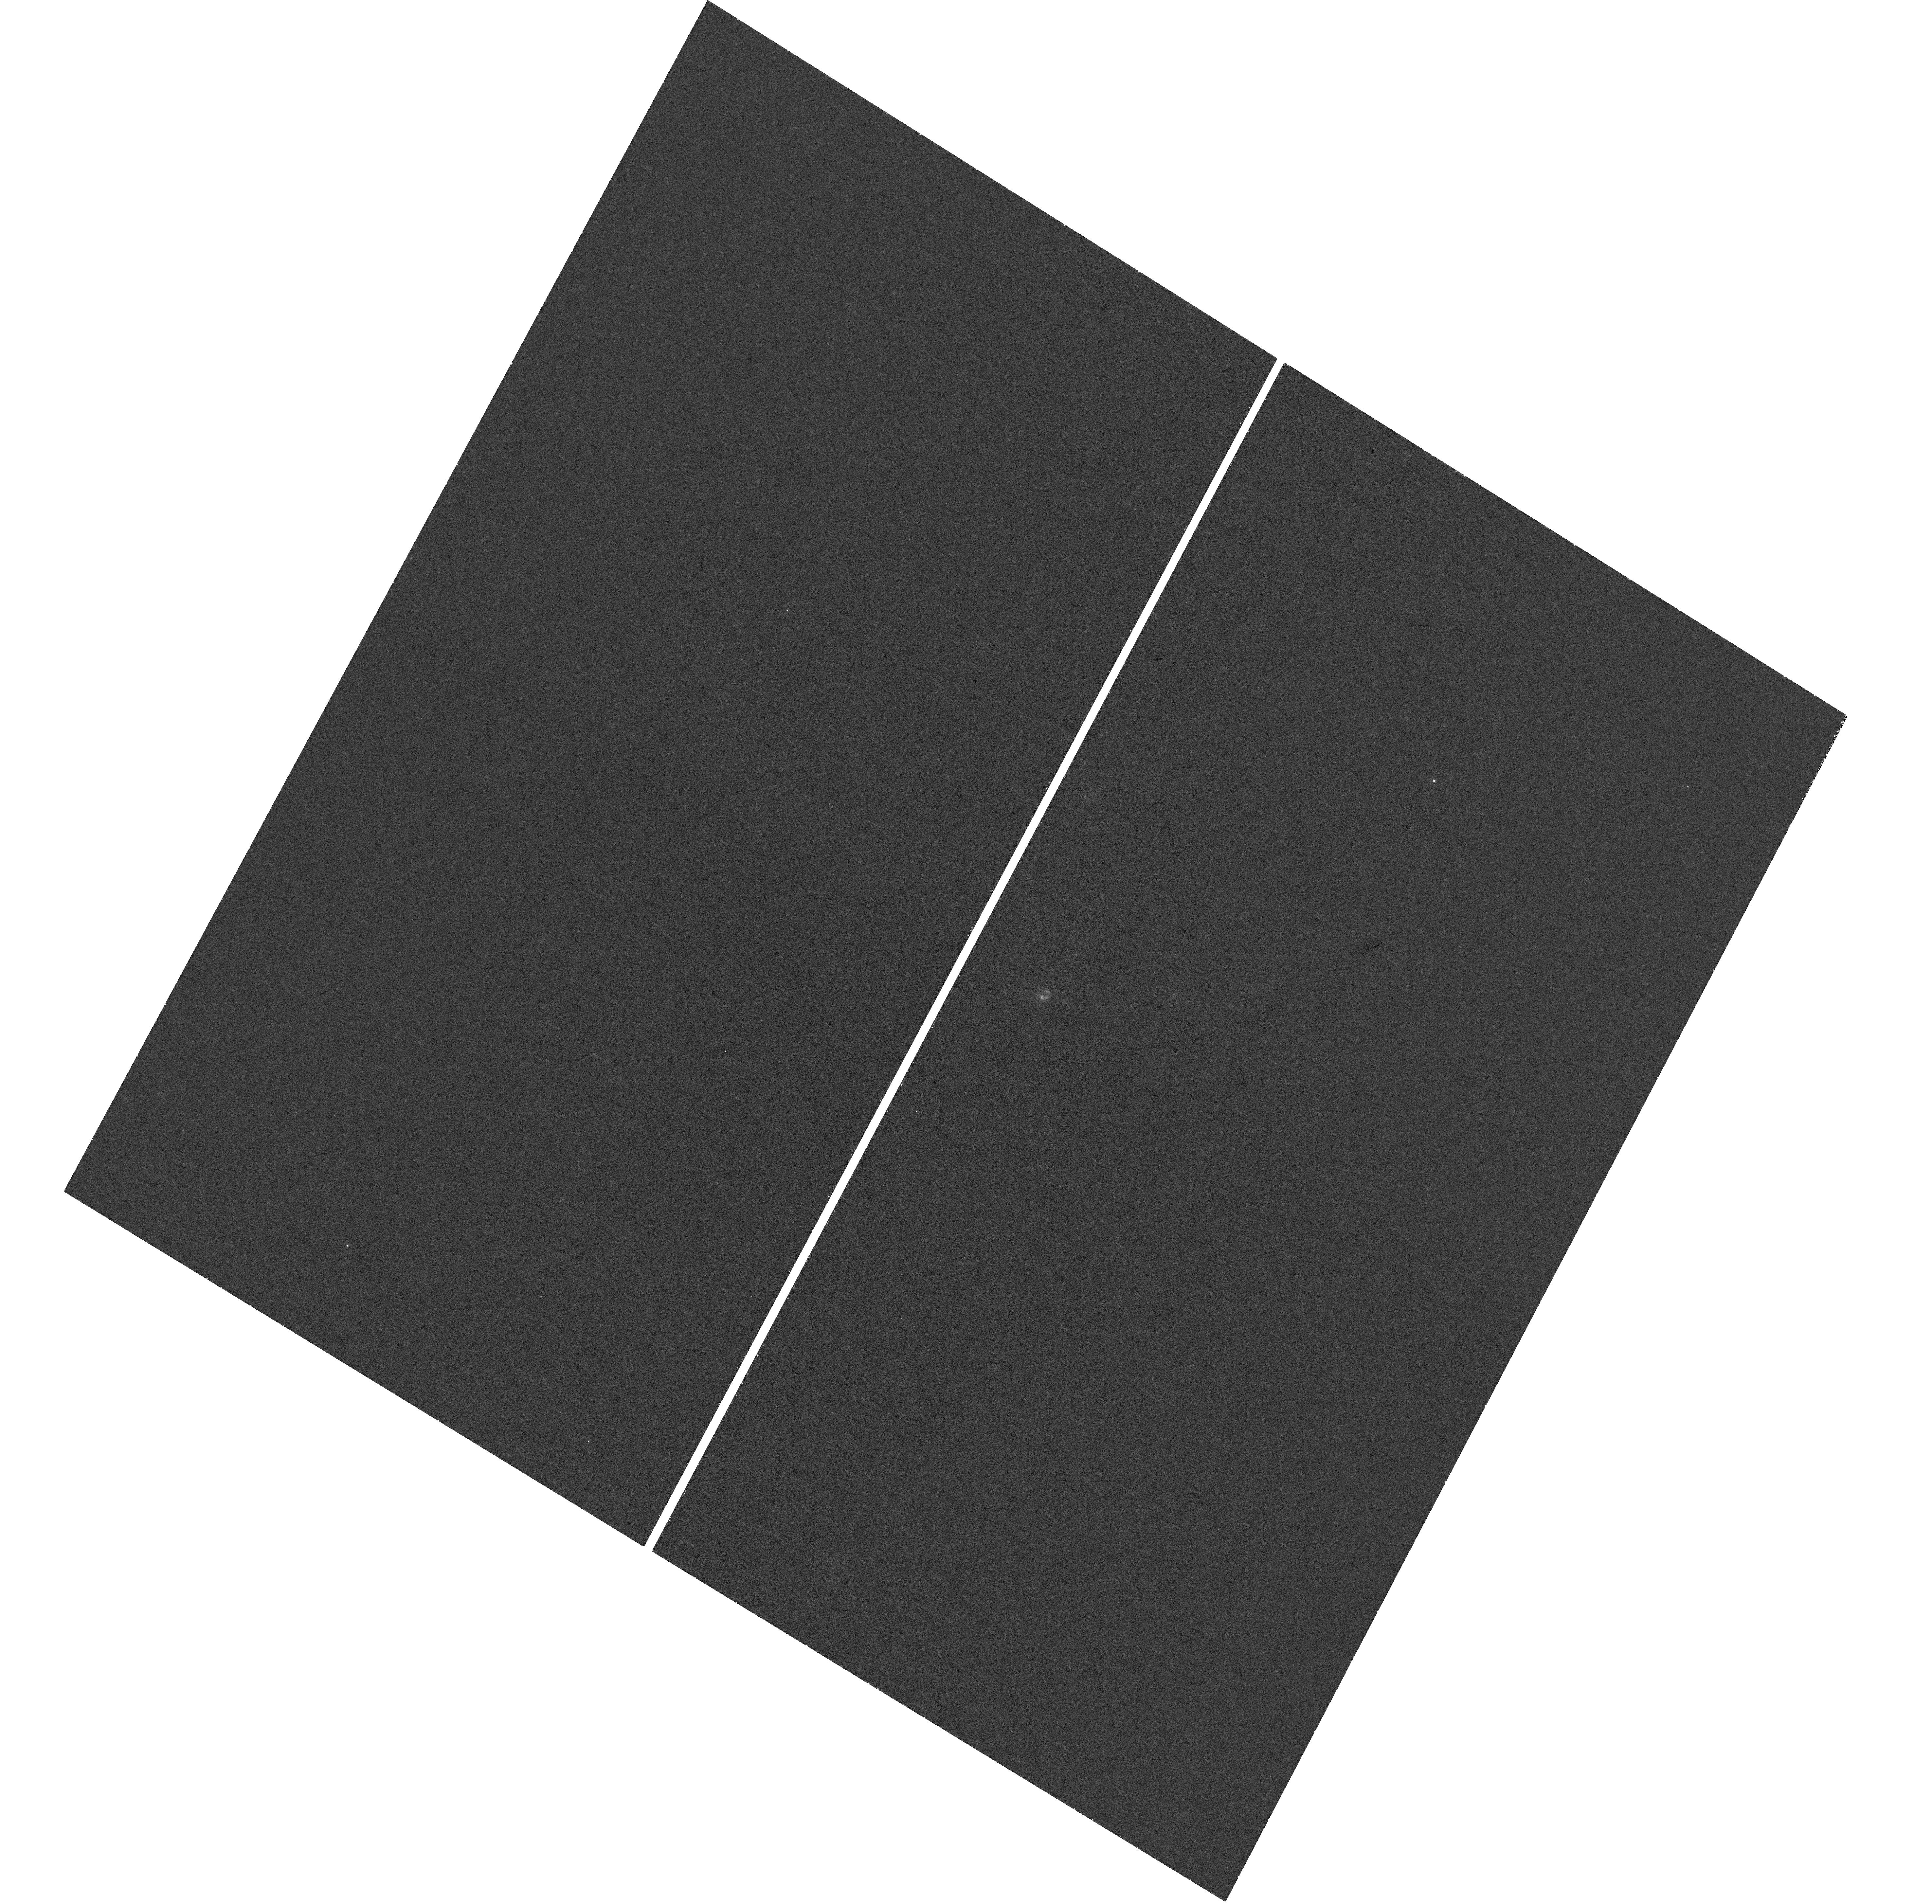
Target: GALEX-J115747.0+583503. Instrument: WFC3/UVIS. Filter: F280N. Exposure: 44 min. Observation ID: hst_15340_03_wfc3_uvis_f280n_idns03

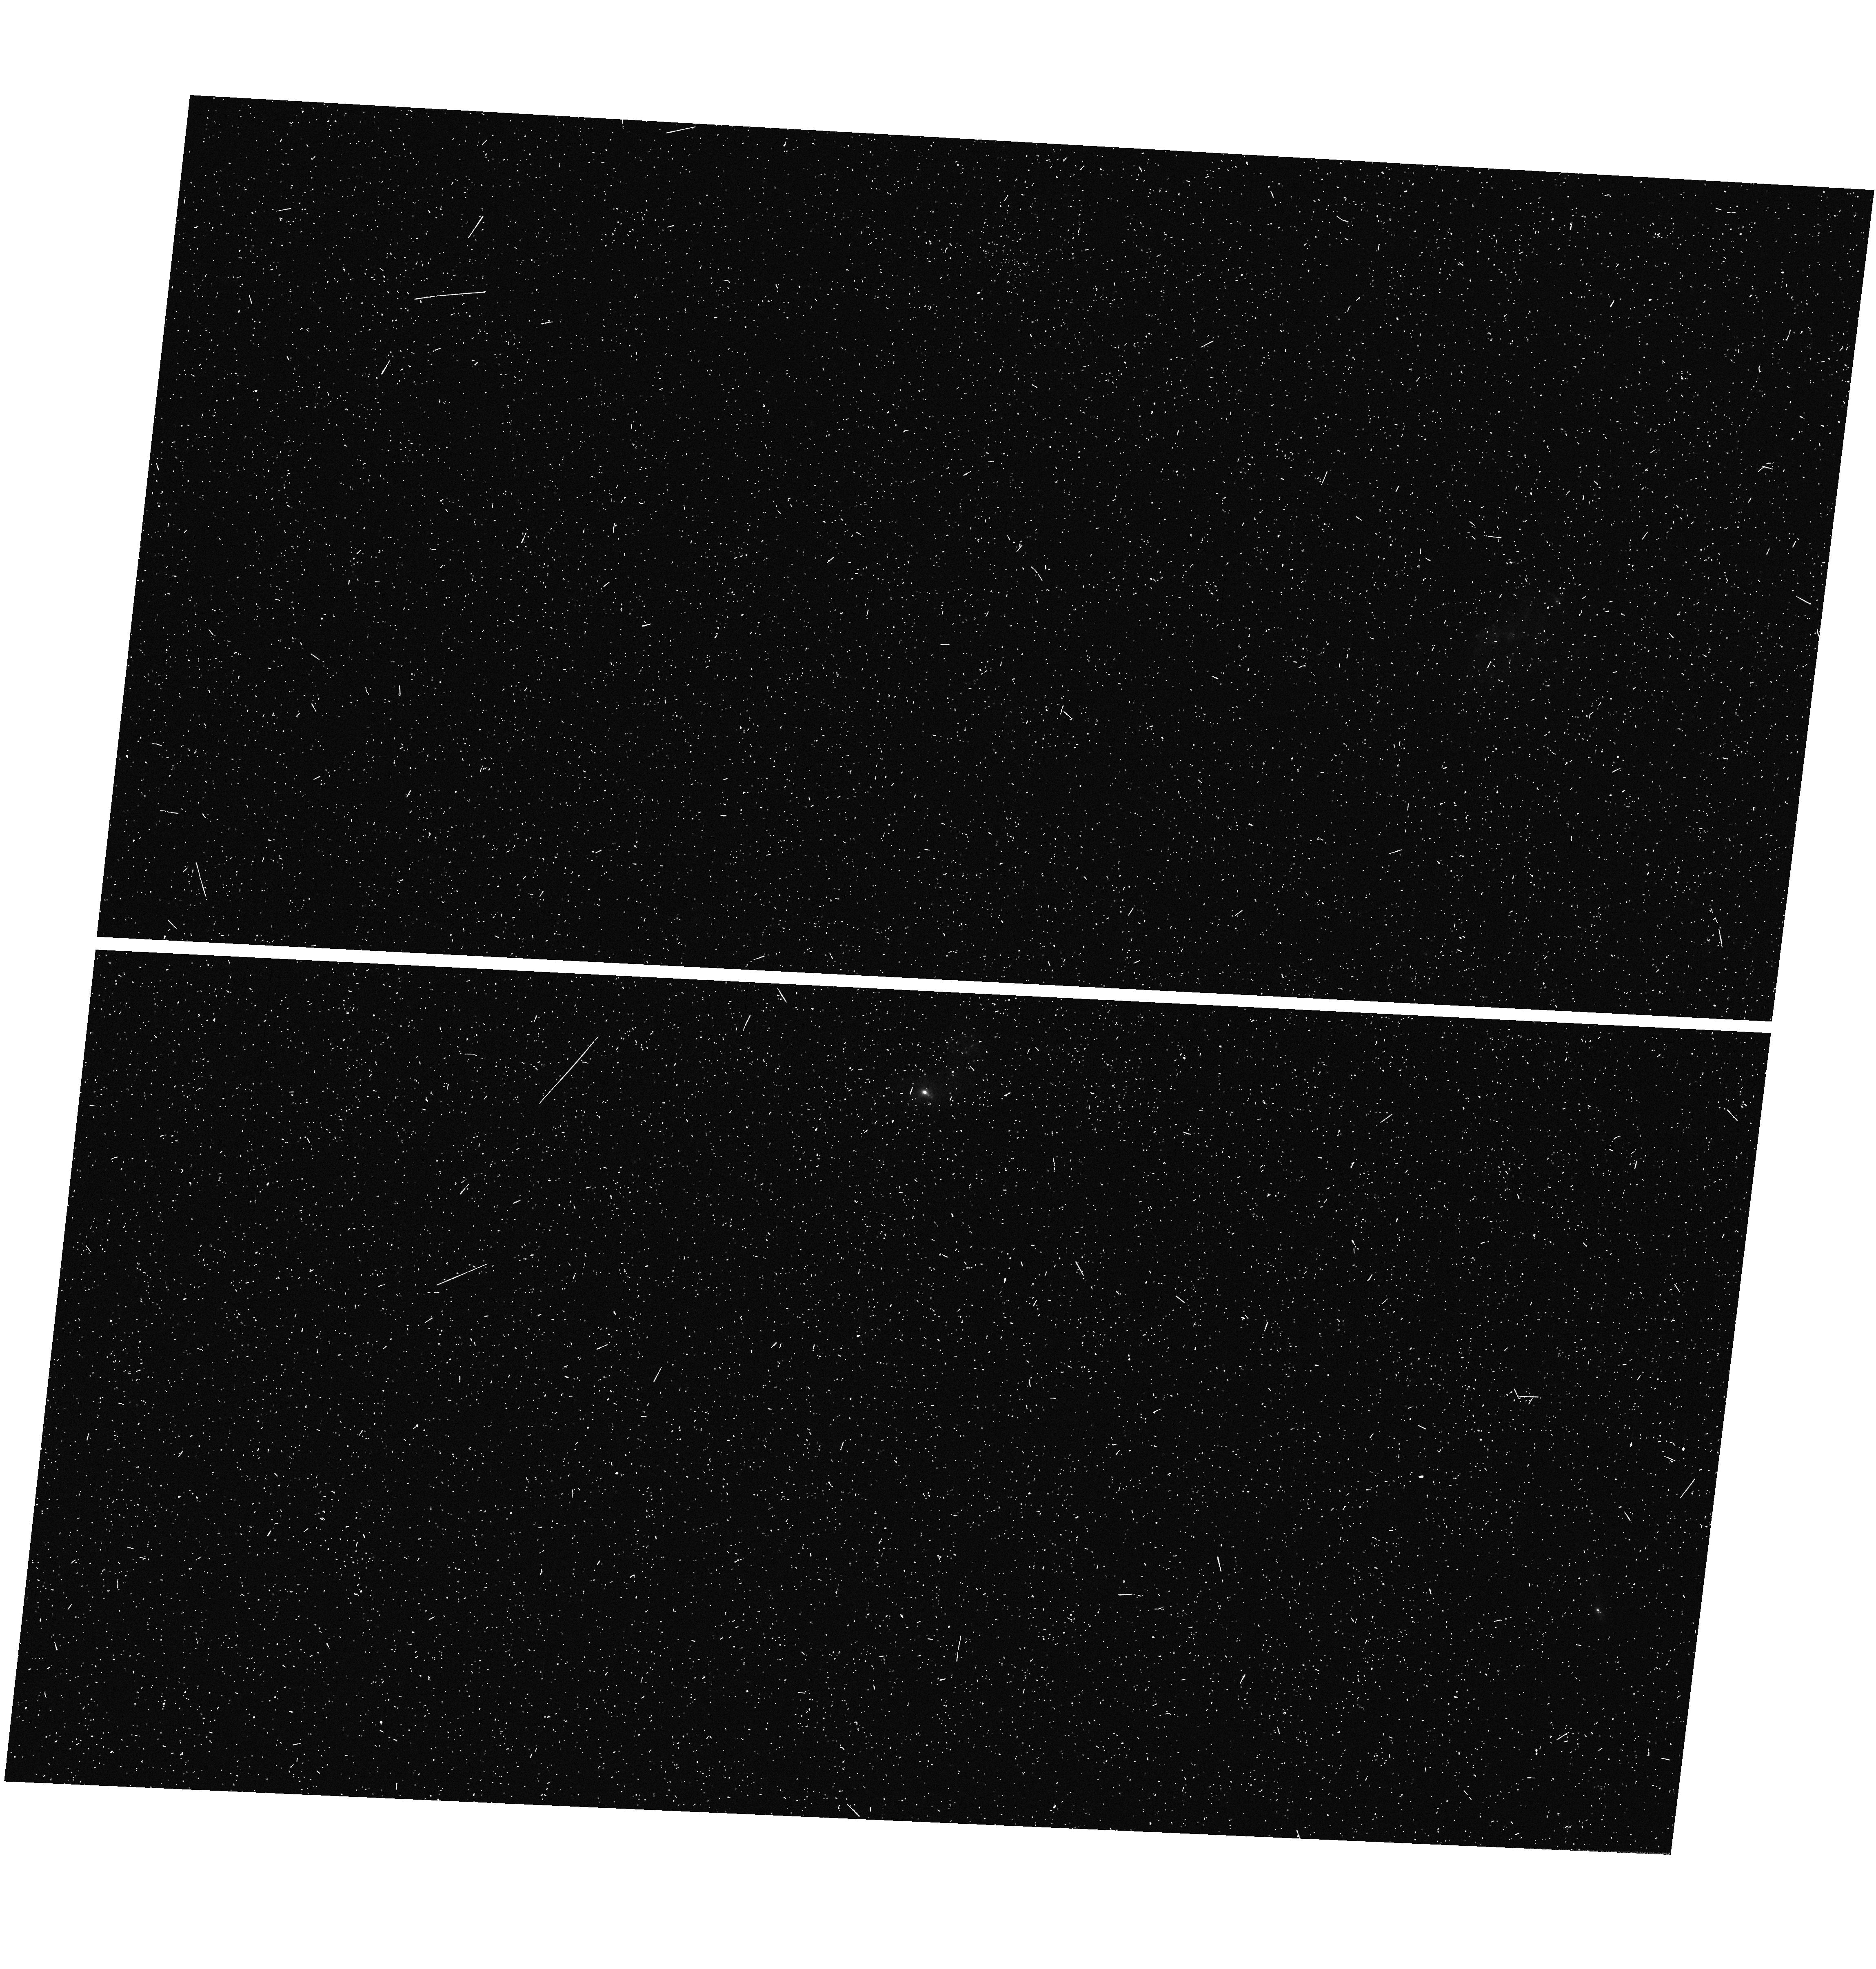
Target: GALEX-J121014.3+443958. Instrument: WFC3/UVIS. Filter: F343N. Exposure: 12 min. Observation ID: hst_15340_07_wfc3_uvis_f343n_idns07

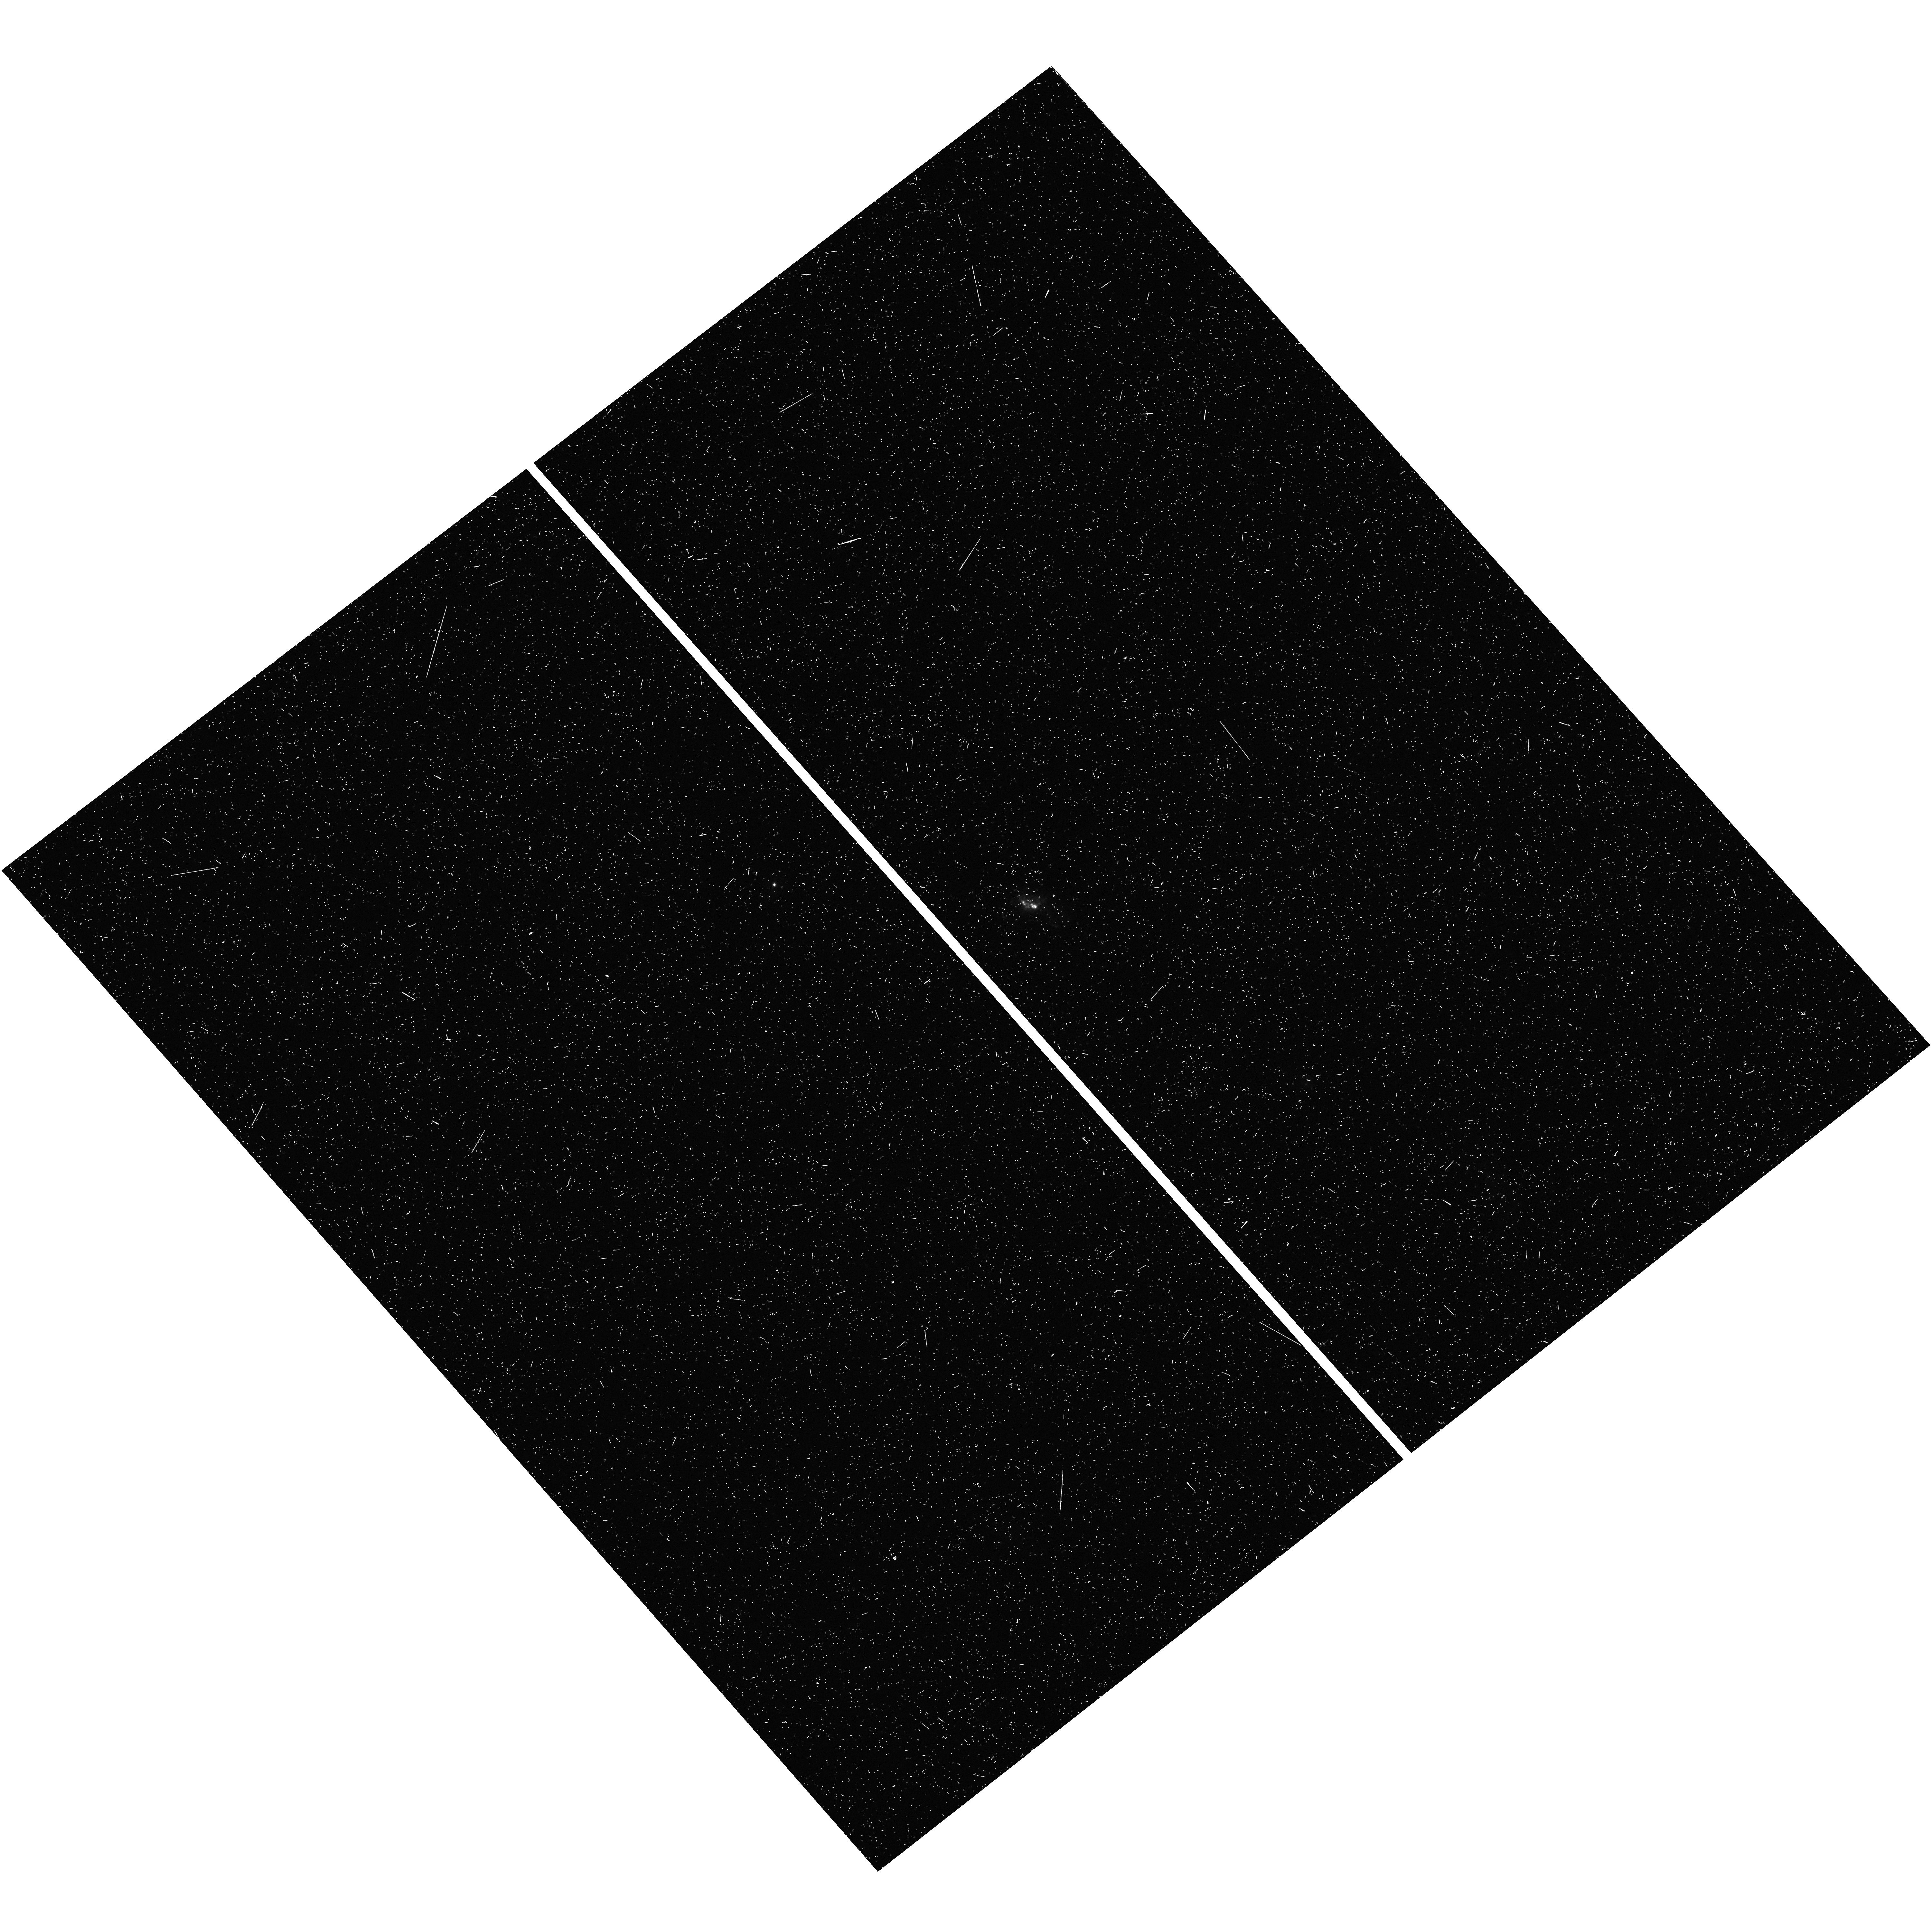
Target: GALEX-J161832.6+274352. Instrument: WFC3/UVIS. Filter: F343N. Exposure: 12 min. Observation ID: hst_15340_04_wfc3_uvis_f343n_idns04

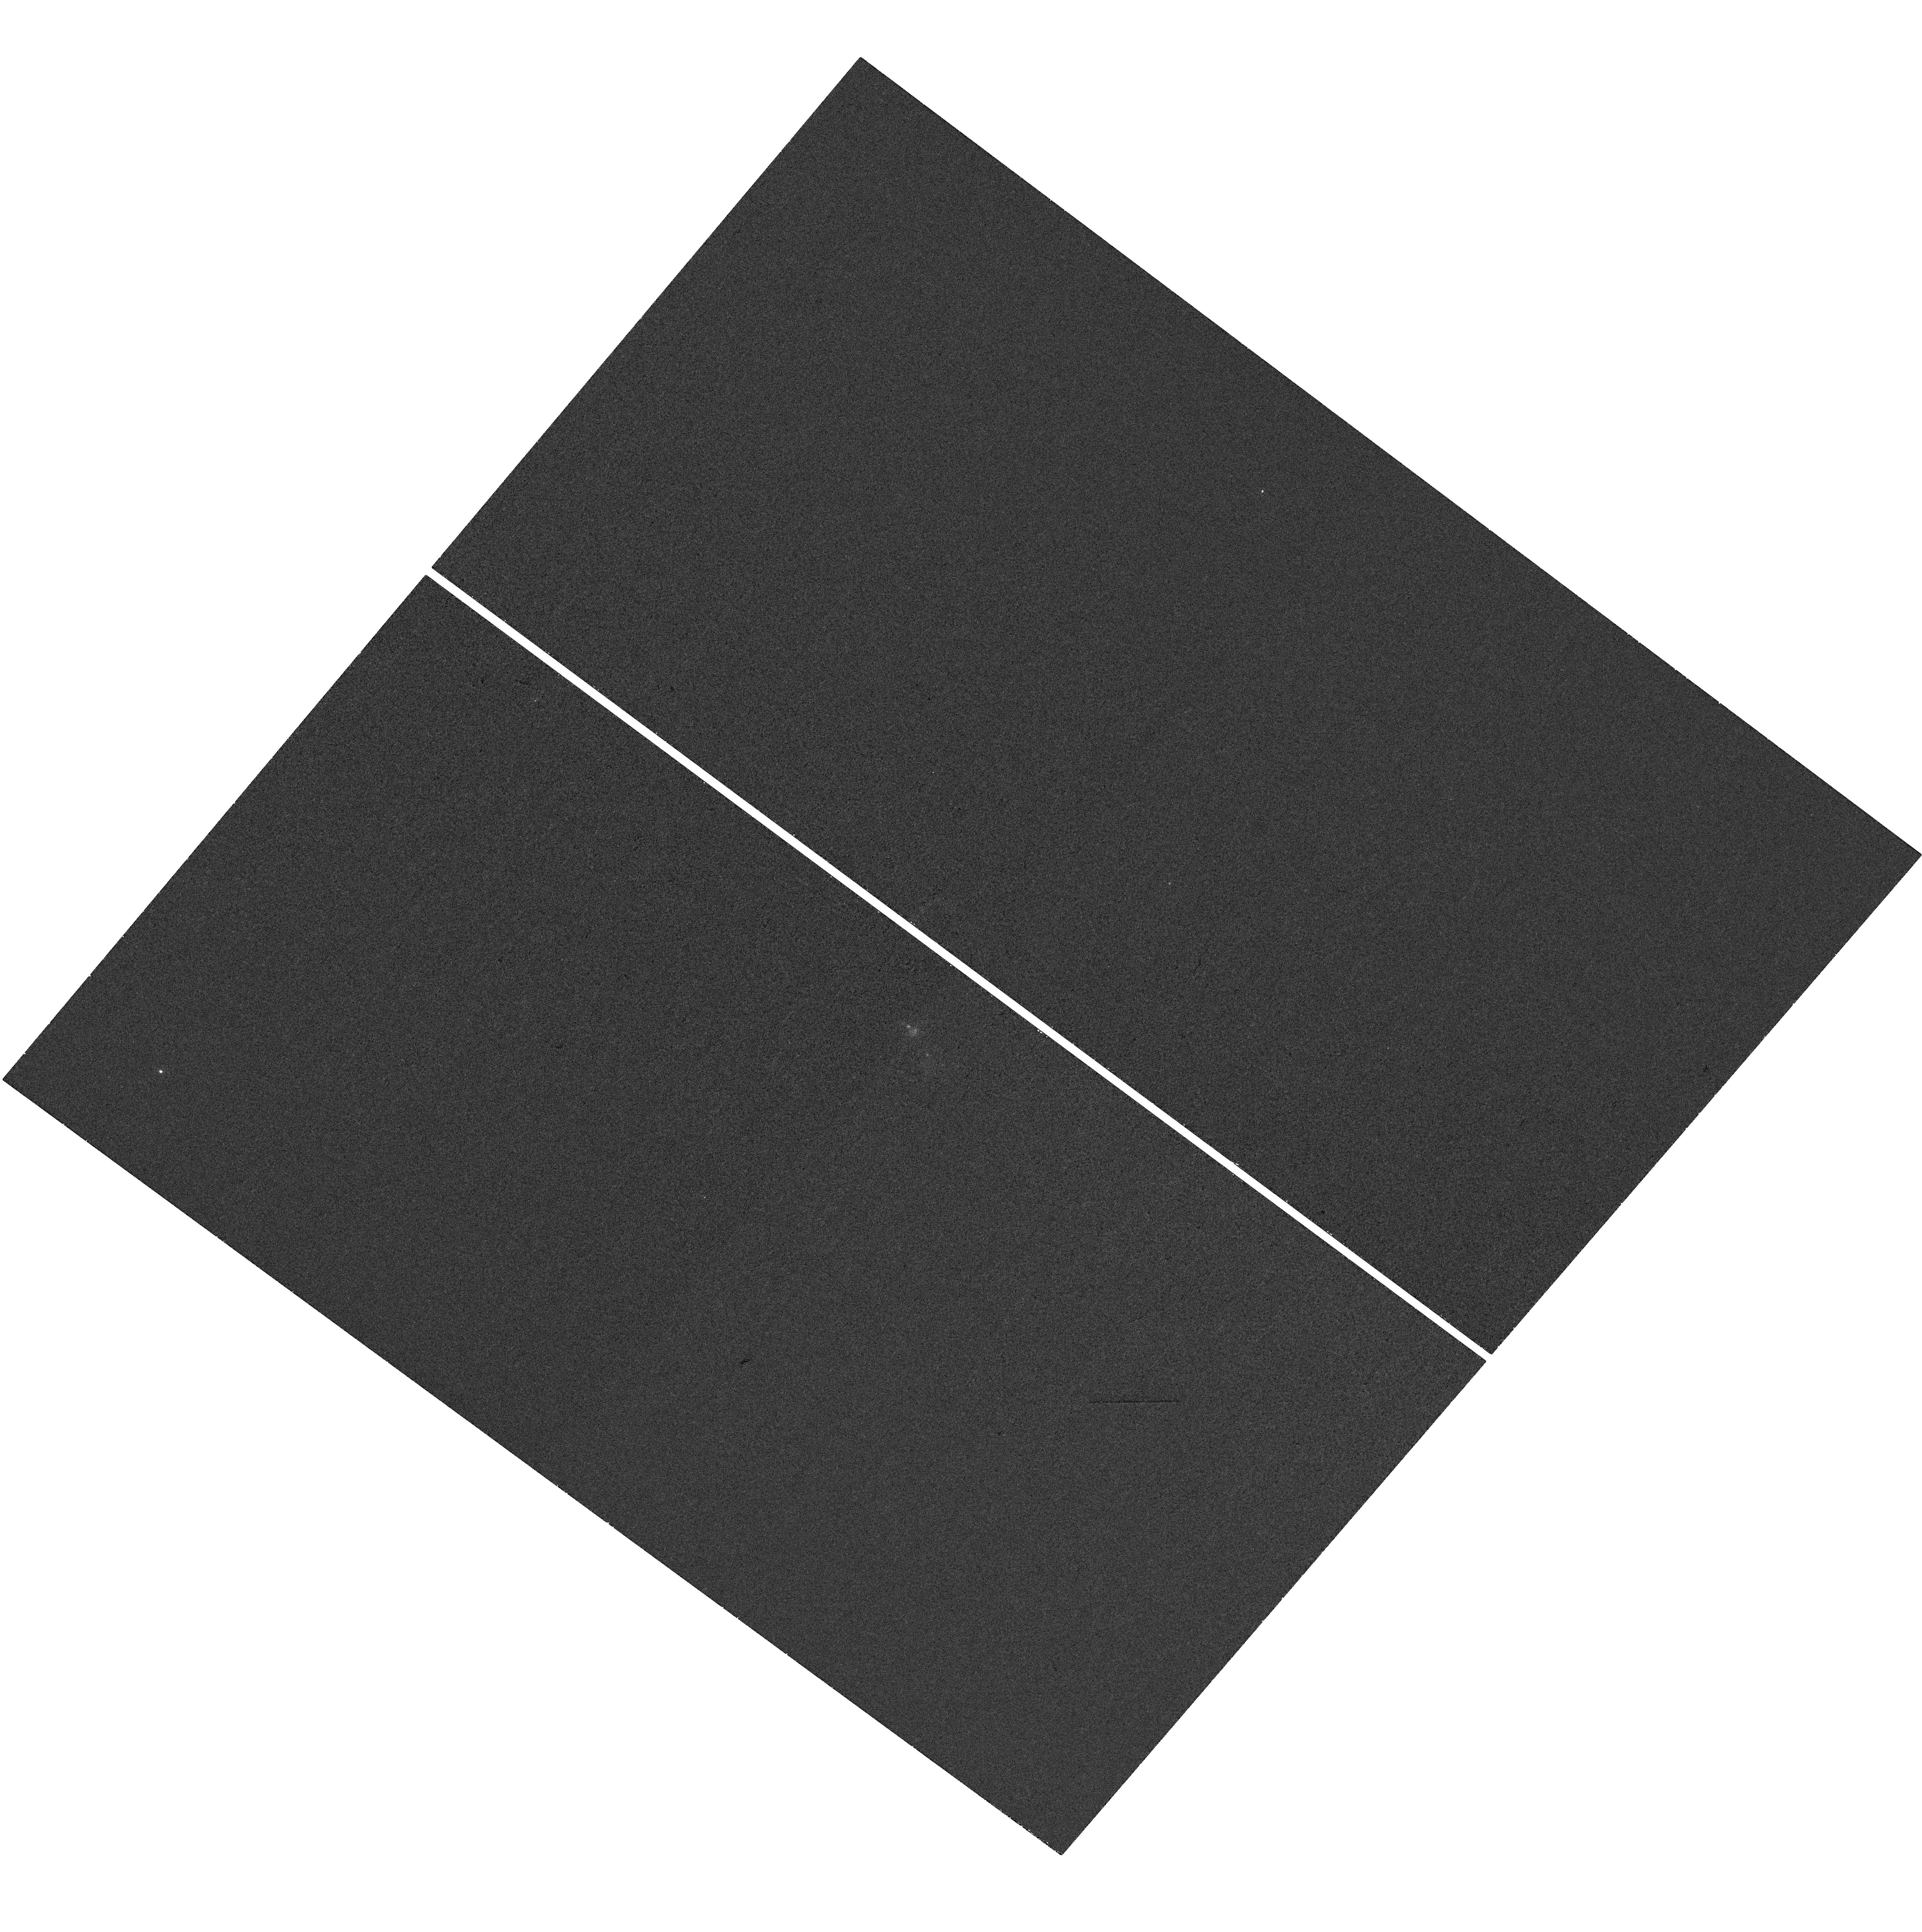
Target: GALEX-J083101.8+040318. Instrument: WFC3/UVIS. Filter: F280N. Exposure: 26 min. Observation ID: hst_15340_10_wfc3_uvis_f280n_idns10

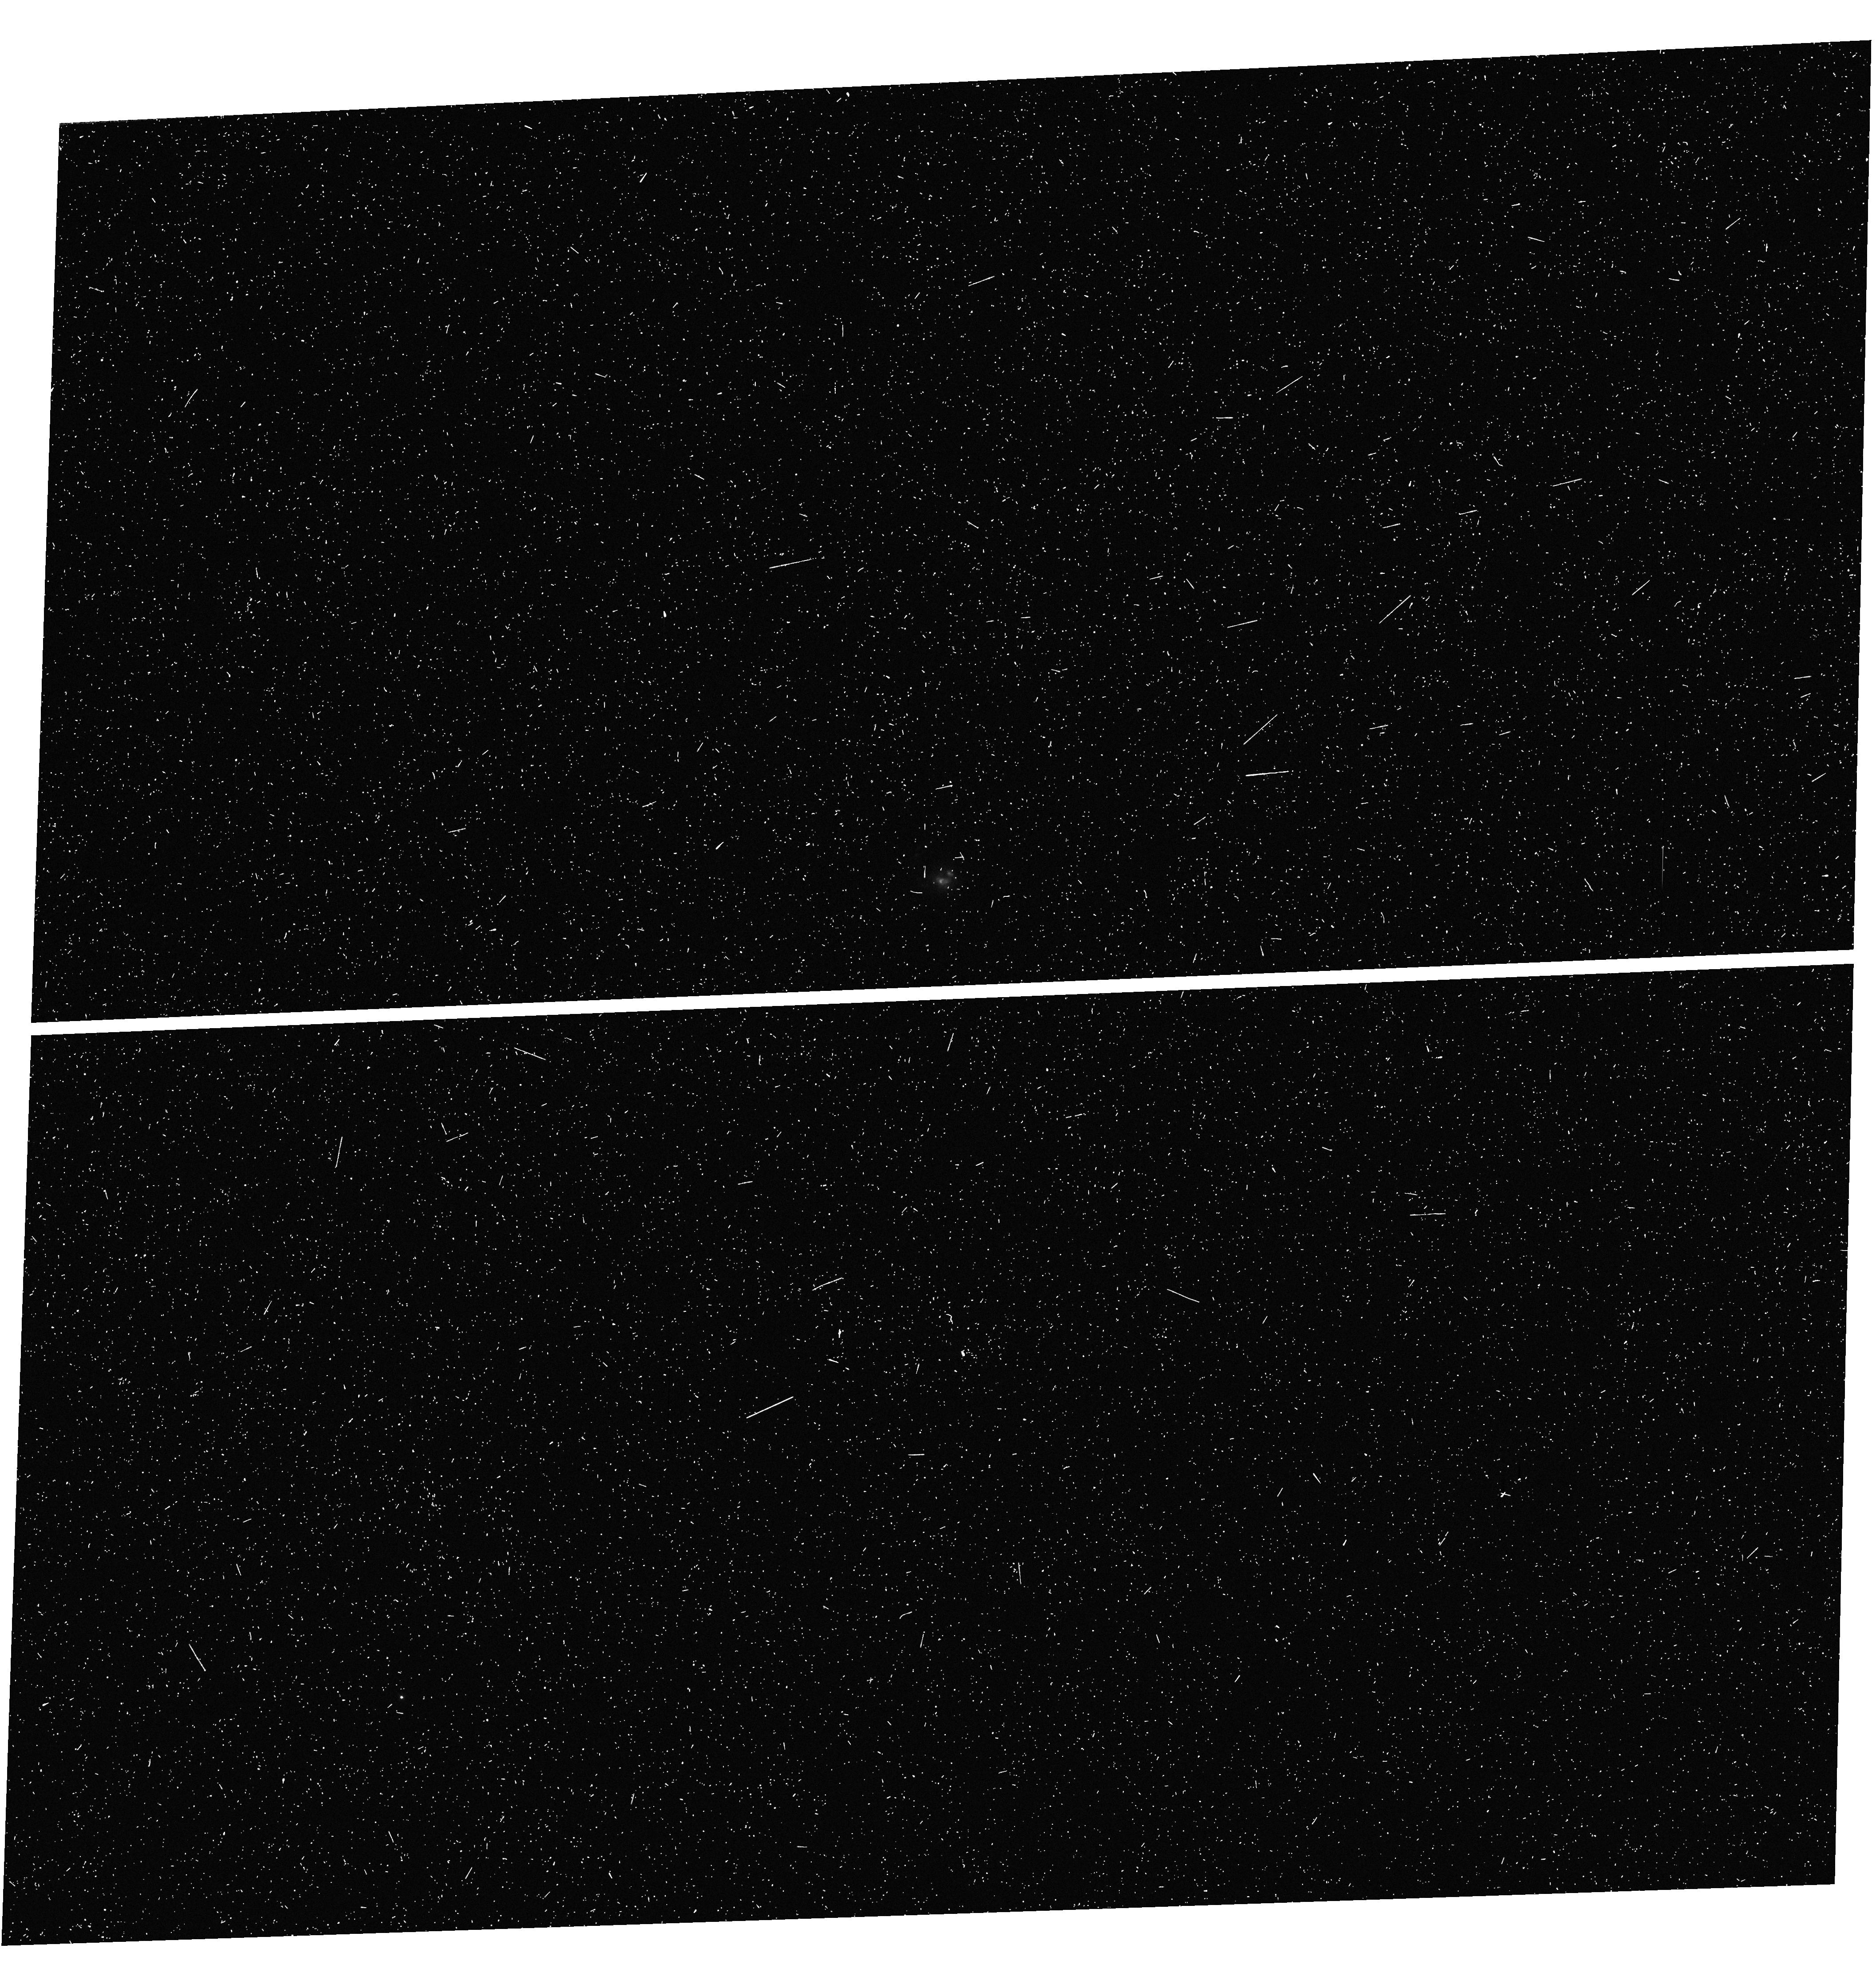
Target: GALEX-J115747.0+583503. Instrument: WFC3/UVIS. Filter: F395N. Exposure: 12 min. Observation ID: hst_15340_02_wfc3_uvis_f395n_idns02

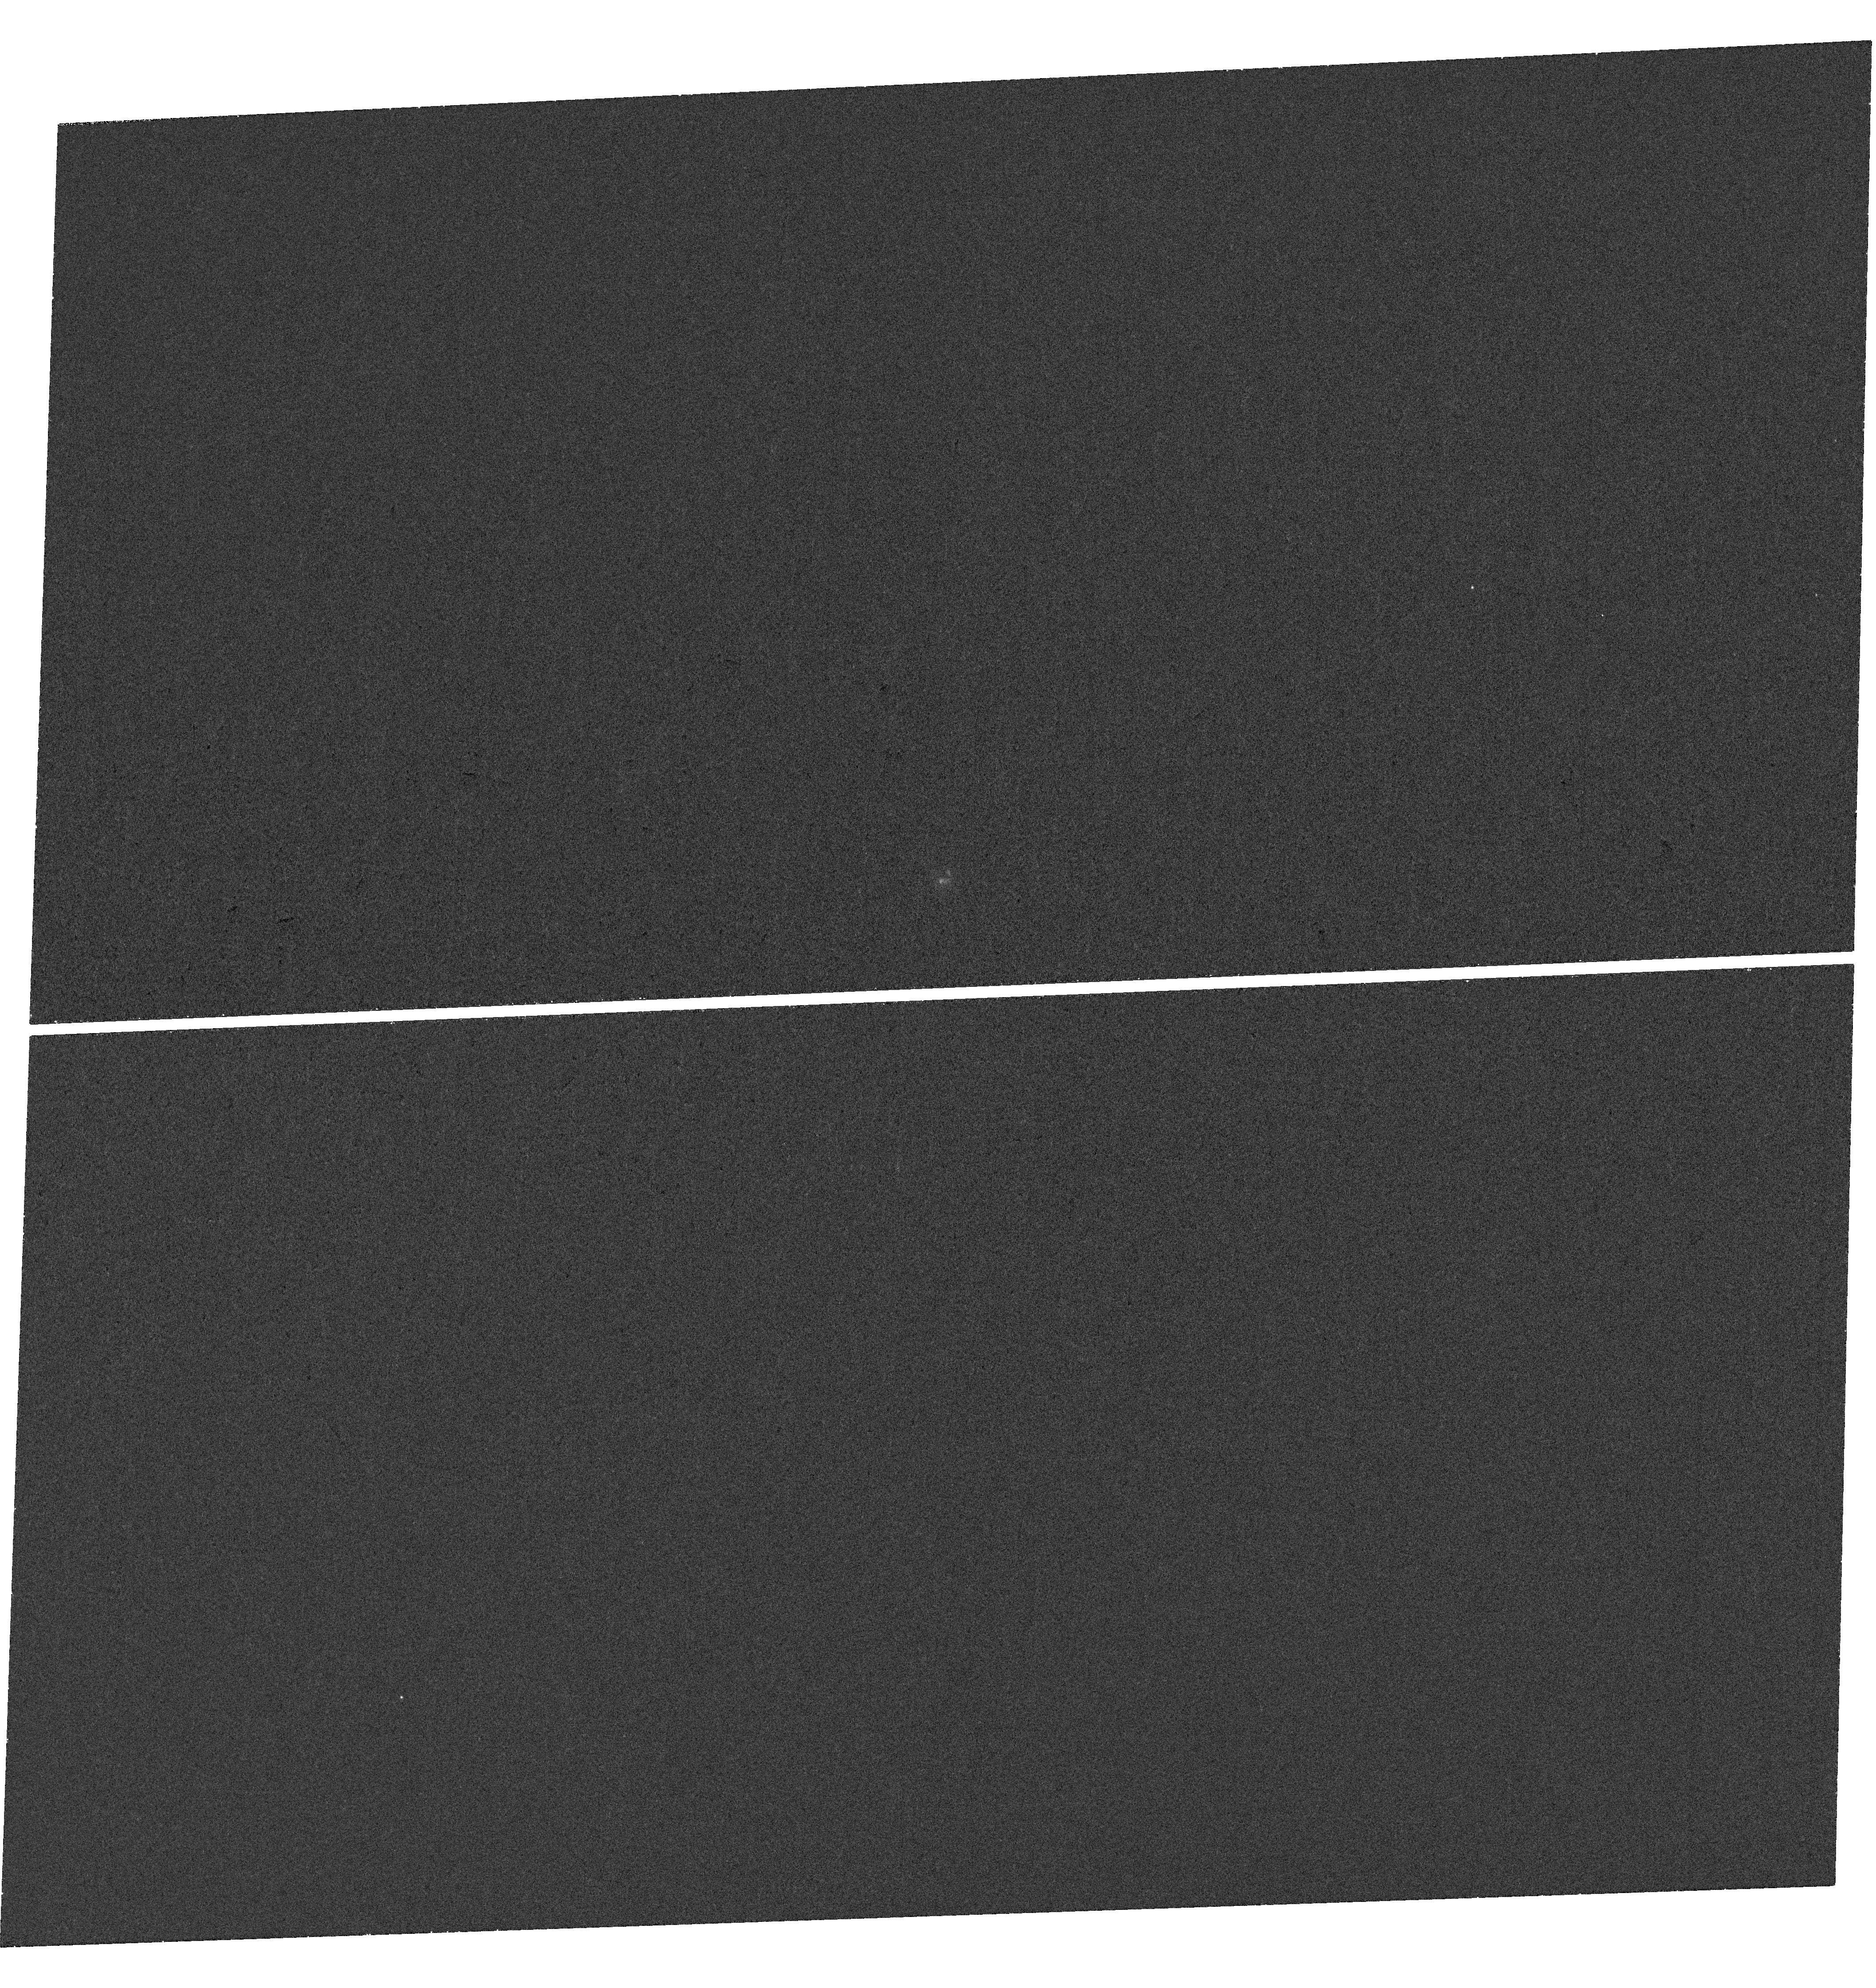
Target: GALEX-J115747.0+583503. Instrument: WFC3/UVIS. Filter: F280N. Exposure: 29 min. Observation ID: hst_15340_02_wfc3_uvis_f280n_idns02

The HST-pNFL program: Mapping the Fluorescent Emission of Galactic Outflows (PI: Heckman, Timothy M.)

Galactic outflows associated with star formation are believed to play a crucial role in the evolution of galaxies and the IGM. Most of our knowledge about outflows has come from "down-the-barrel" UV absorption spectroscopy of star-forming galaxies. However, absorption-line data alone provide only indirect information about the radial structure of the gas flows, which introduces large systematic uncertainties in some of the most important quantities, such as the outflow rate, the mass loading factor, and the momentum, metal, and energy fluxes. Recent spectroscopic observations of star-forming galaxies with large (projected physical) apertures have revealed non-resonant (fluorescent) emission in the UV, e.g., FeII* and SiII*, that can be naturally produced by spatially extended emission from the same outflowing material traced in absorption. Encouraged by the most recent observations of FeII* emission by the SDSS-IV/eBOSS survey (Zhu et al. 2015), we propose a pilot program to use narrow-band filter UVIS F280N images to map the extended FeII* 2626 and 2613 fluorescent emission in a carefully-chosen sample of 4 starburst galaxies at z=0.065, and COS G130M to obtain down-the- barrel spectra for SiII absorption and SiII* emission. This HST pilot program can provide unique information about the spatial structure of galactic outflows and can potentially lead to a revolution in our understanding of outflow physics and its impact on galaxies and the IGM.